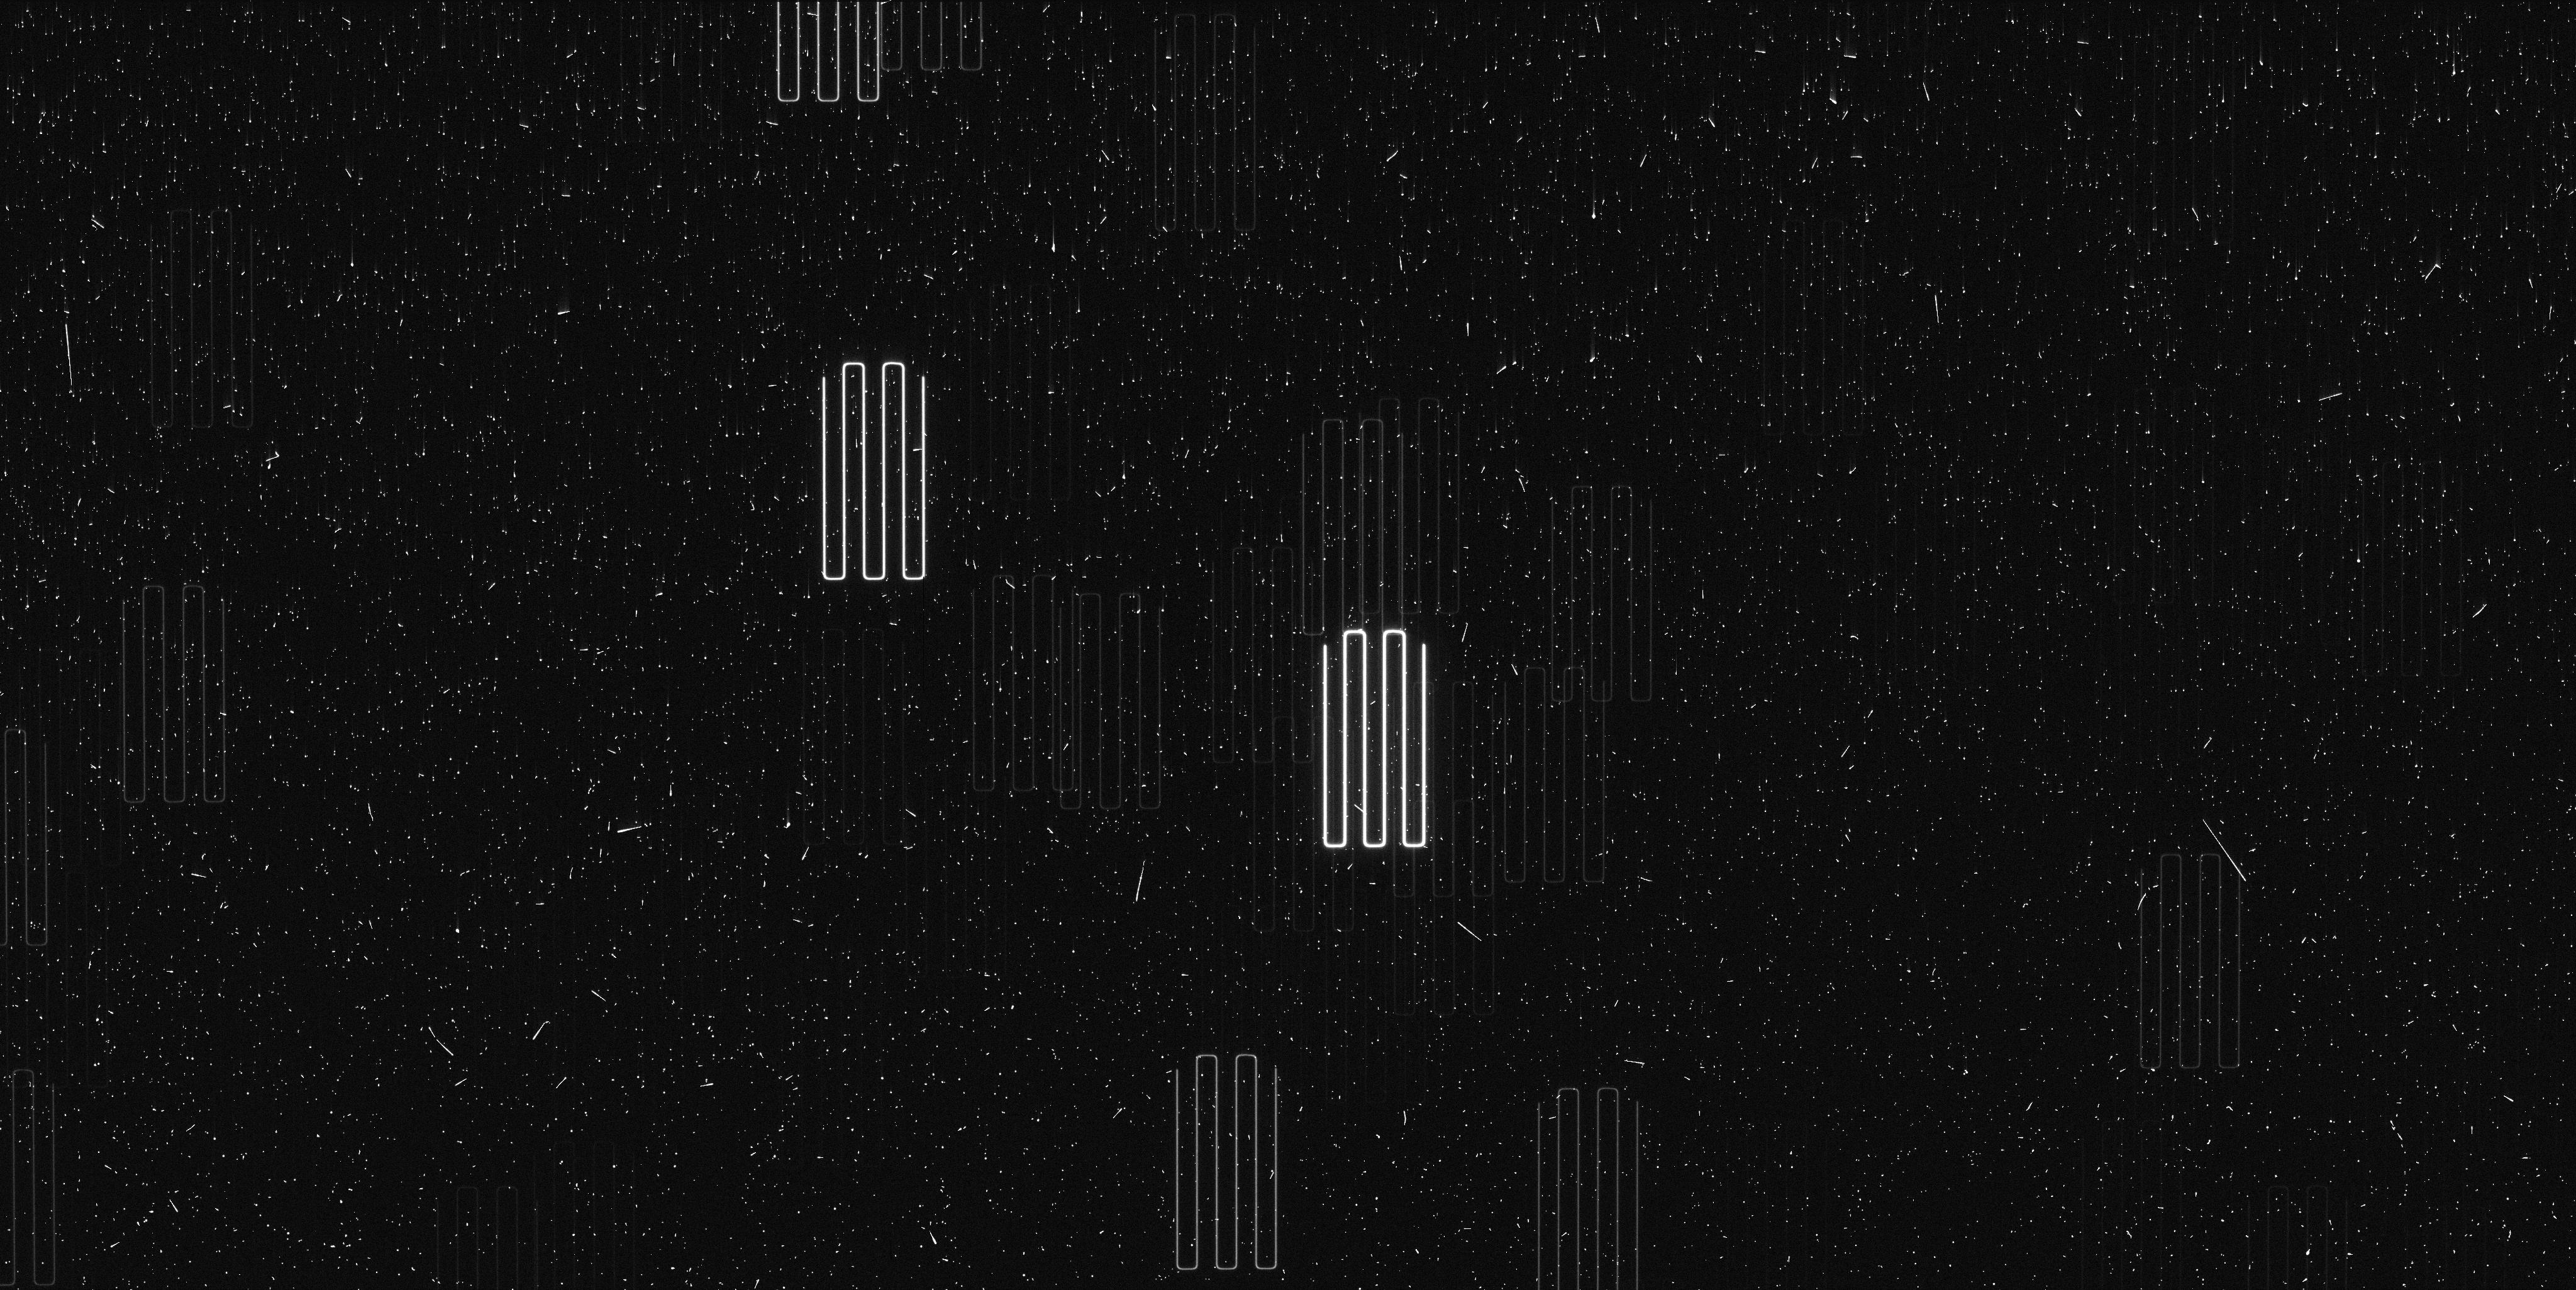
Target: PROXIMA-CENTAURI-TIME. Instrument: WFC3/UVIS. Filter: F467M. Exposure: 7 min. Observation ID: ieml02f3q

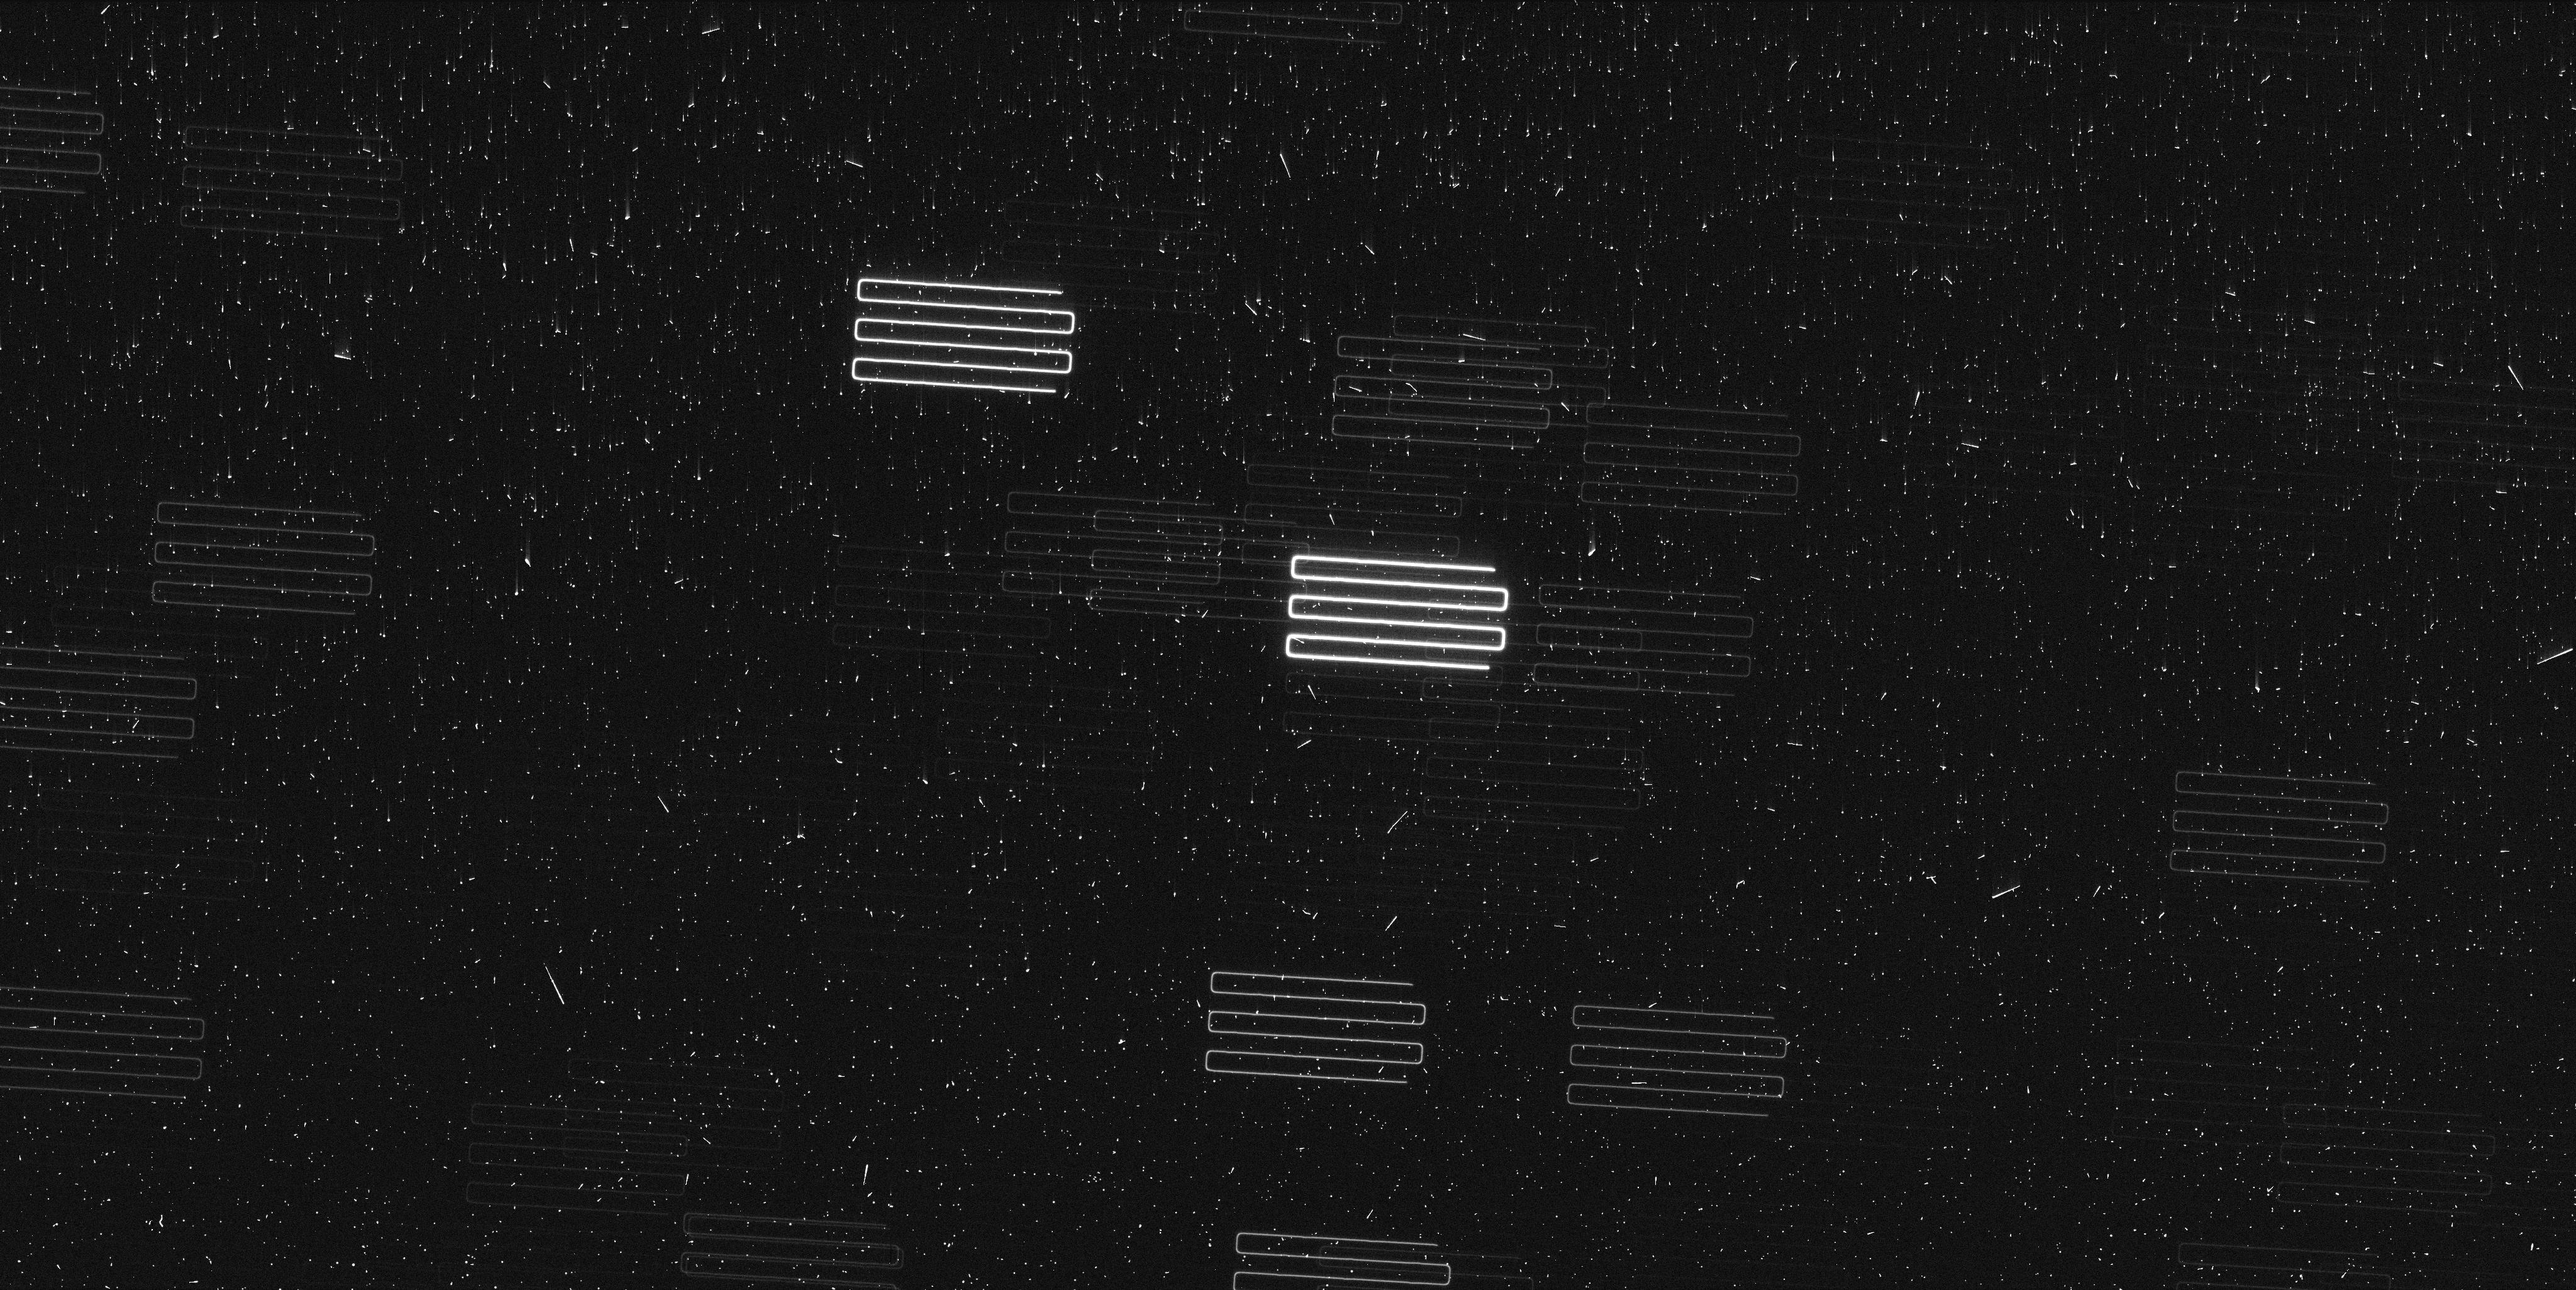
Target: PROXIMA-CENTAURI-TIME. Instrument: WFC3/UVIS. Filter: F467M. Exposure: 7 min. Observation ID: ieml33hhq

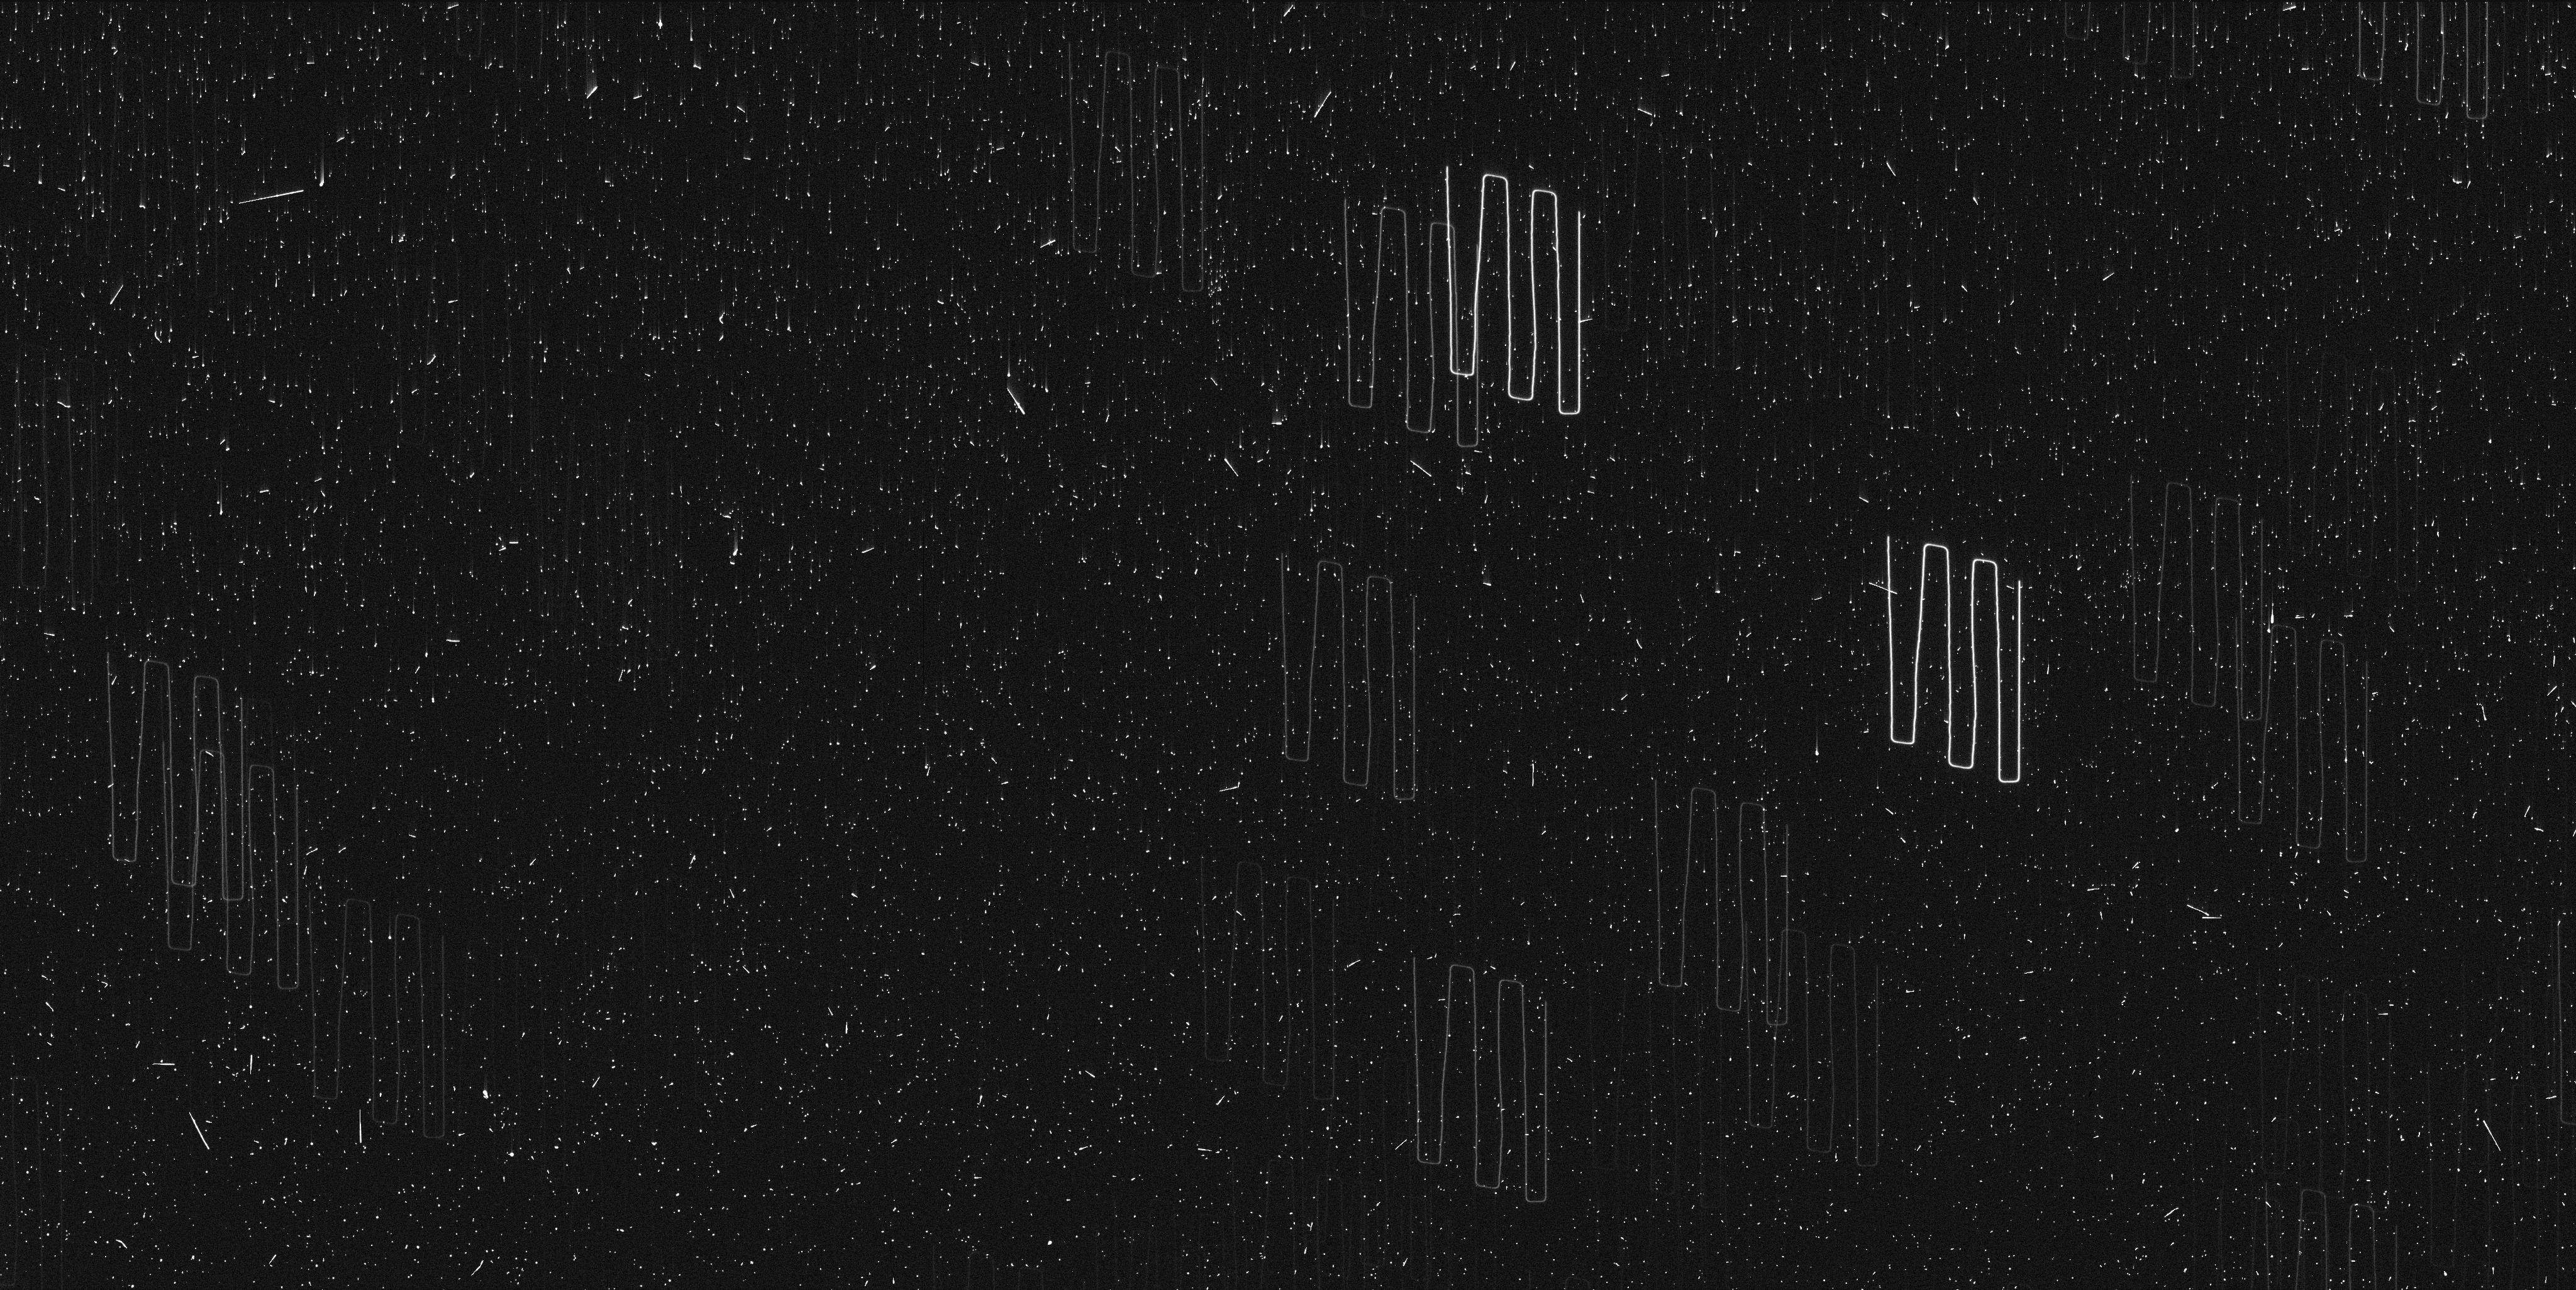
Target: PROXIMA-CENTAURI-TIME. Instrument: WFC3/UVIS. Filter: F467M. Exposure: 7 min. Observation ID: ieml01cpq

Astrometric signature of a Second Planet in Proxima (PI: Bedin, Luigi R.)

Proxima Centauri is the closest star to the Sun and the closest known exo-planetary system to Earth. It is therefore a key benchmark for detailed investigations of multi-planet system architecture, particularly for low mass stars. Recent ground-based radial velocity campaigns indicate the presence of at least one --and possibly a second-- exo-planet orbiting Proxima Centauri. To test the multi-planet configuration of this system, we propose to use HST in spatial-scanning mode to obtain the most precise relative astrometry for Proxima Centauri to date (~20 micro-arc-seconds). The proposed sequence of six (6) epochs of observations over three (3) years will unambiguously detect the astrometric perturbation of Proxima Centauri induced by the hypothesized planet c, and constrain that planet's orbital geometry and mass.